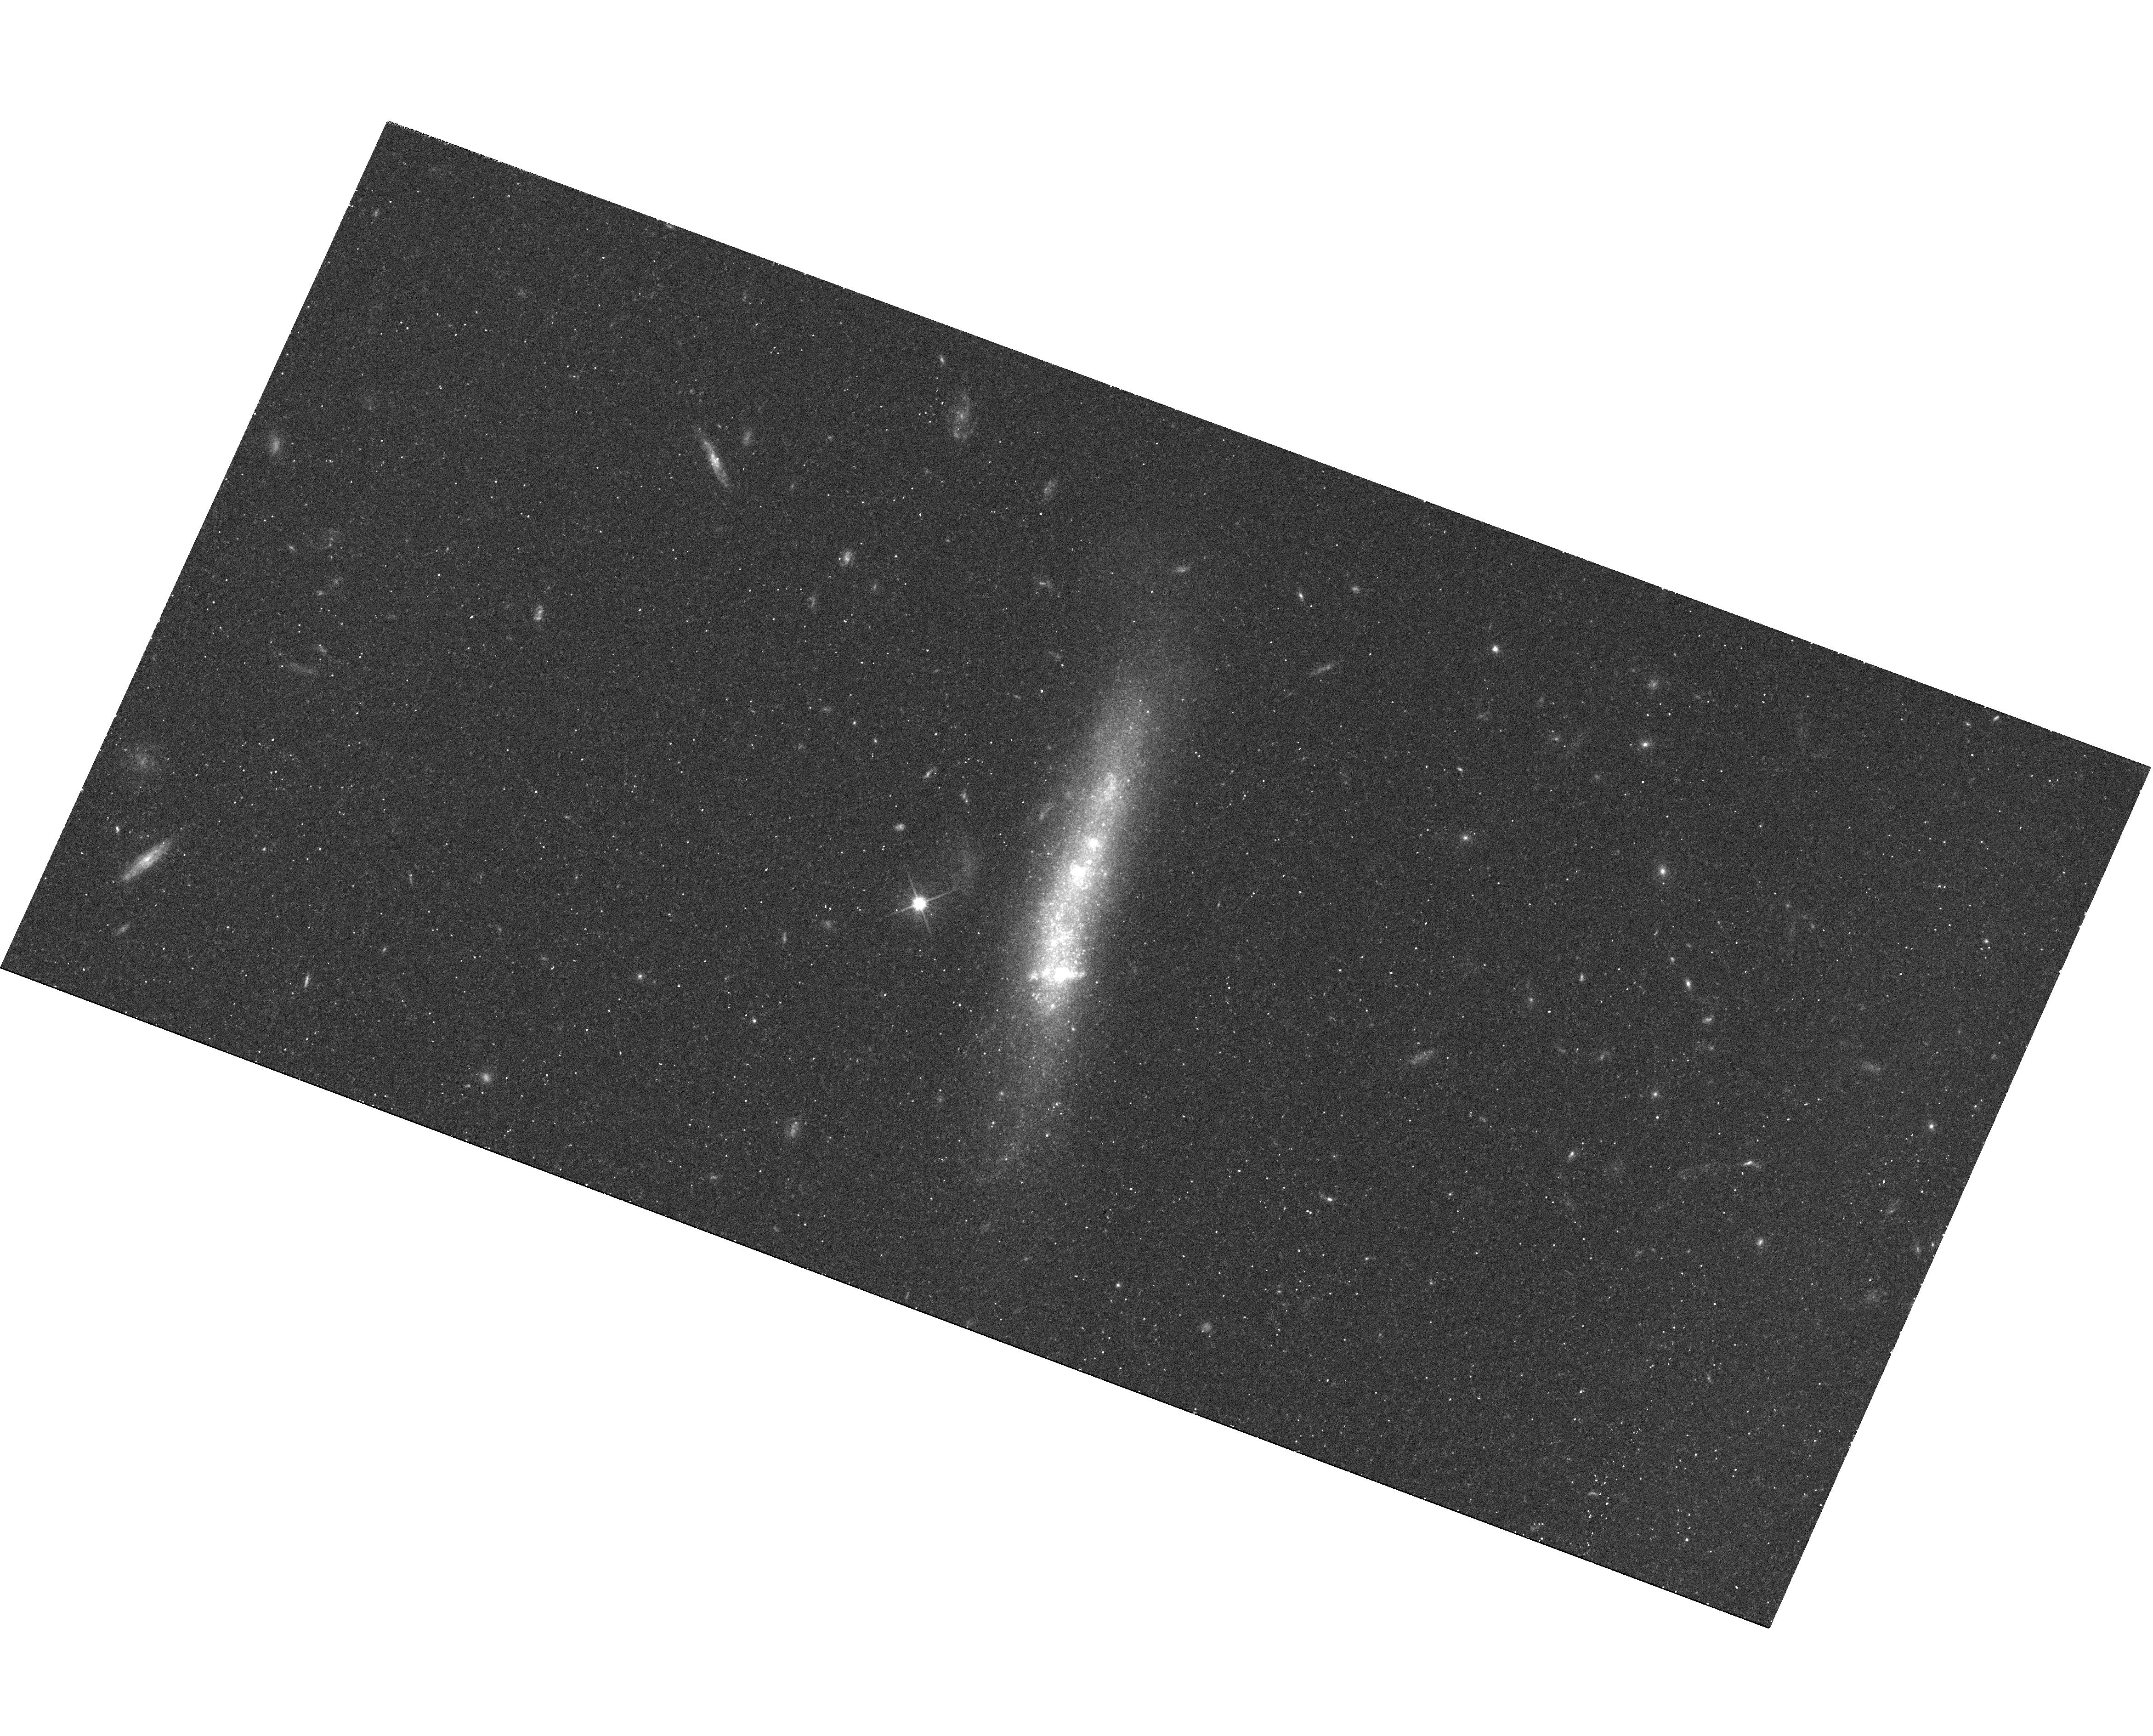
Target: SBS1129+576
Instrument: WFC3/UVIS
Filter: F606W
Exposure: 10 min
Observation ID: hst_12018_09_wfc3_uvis_f606w_ibdp09

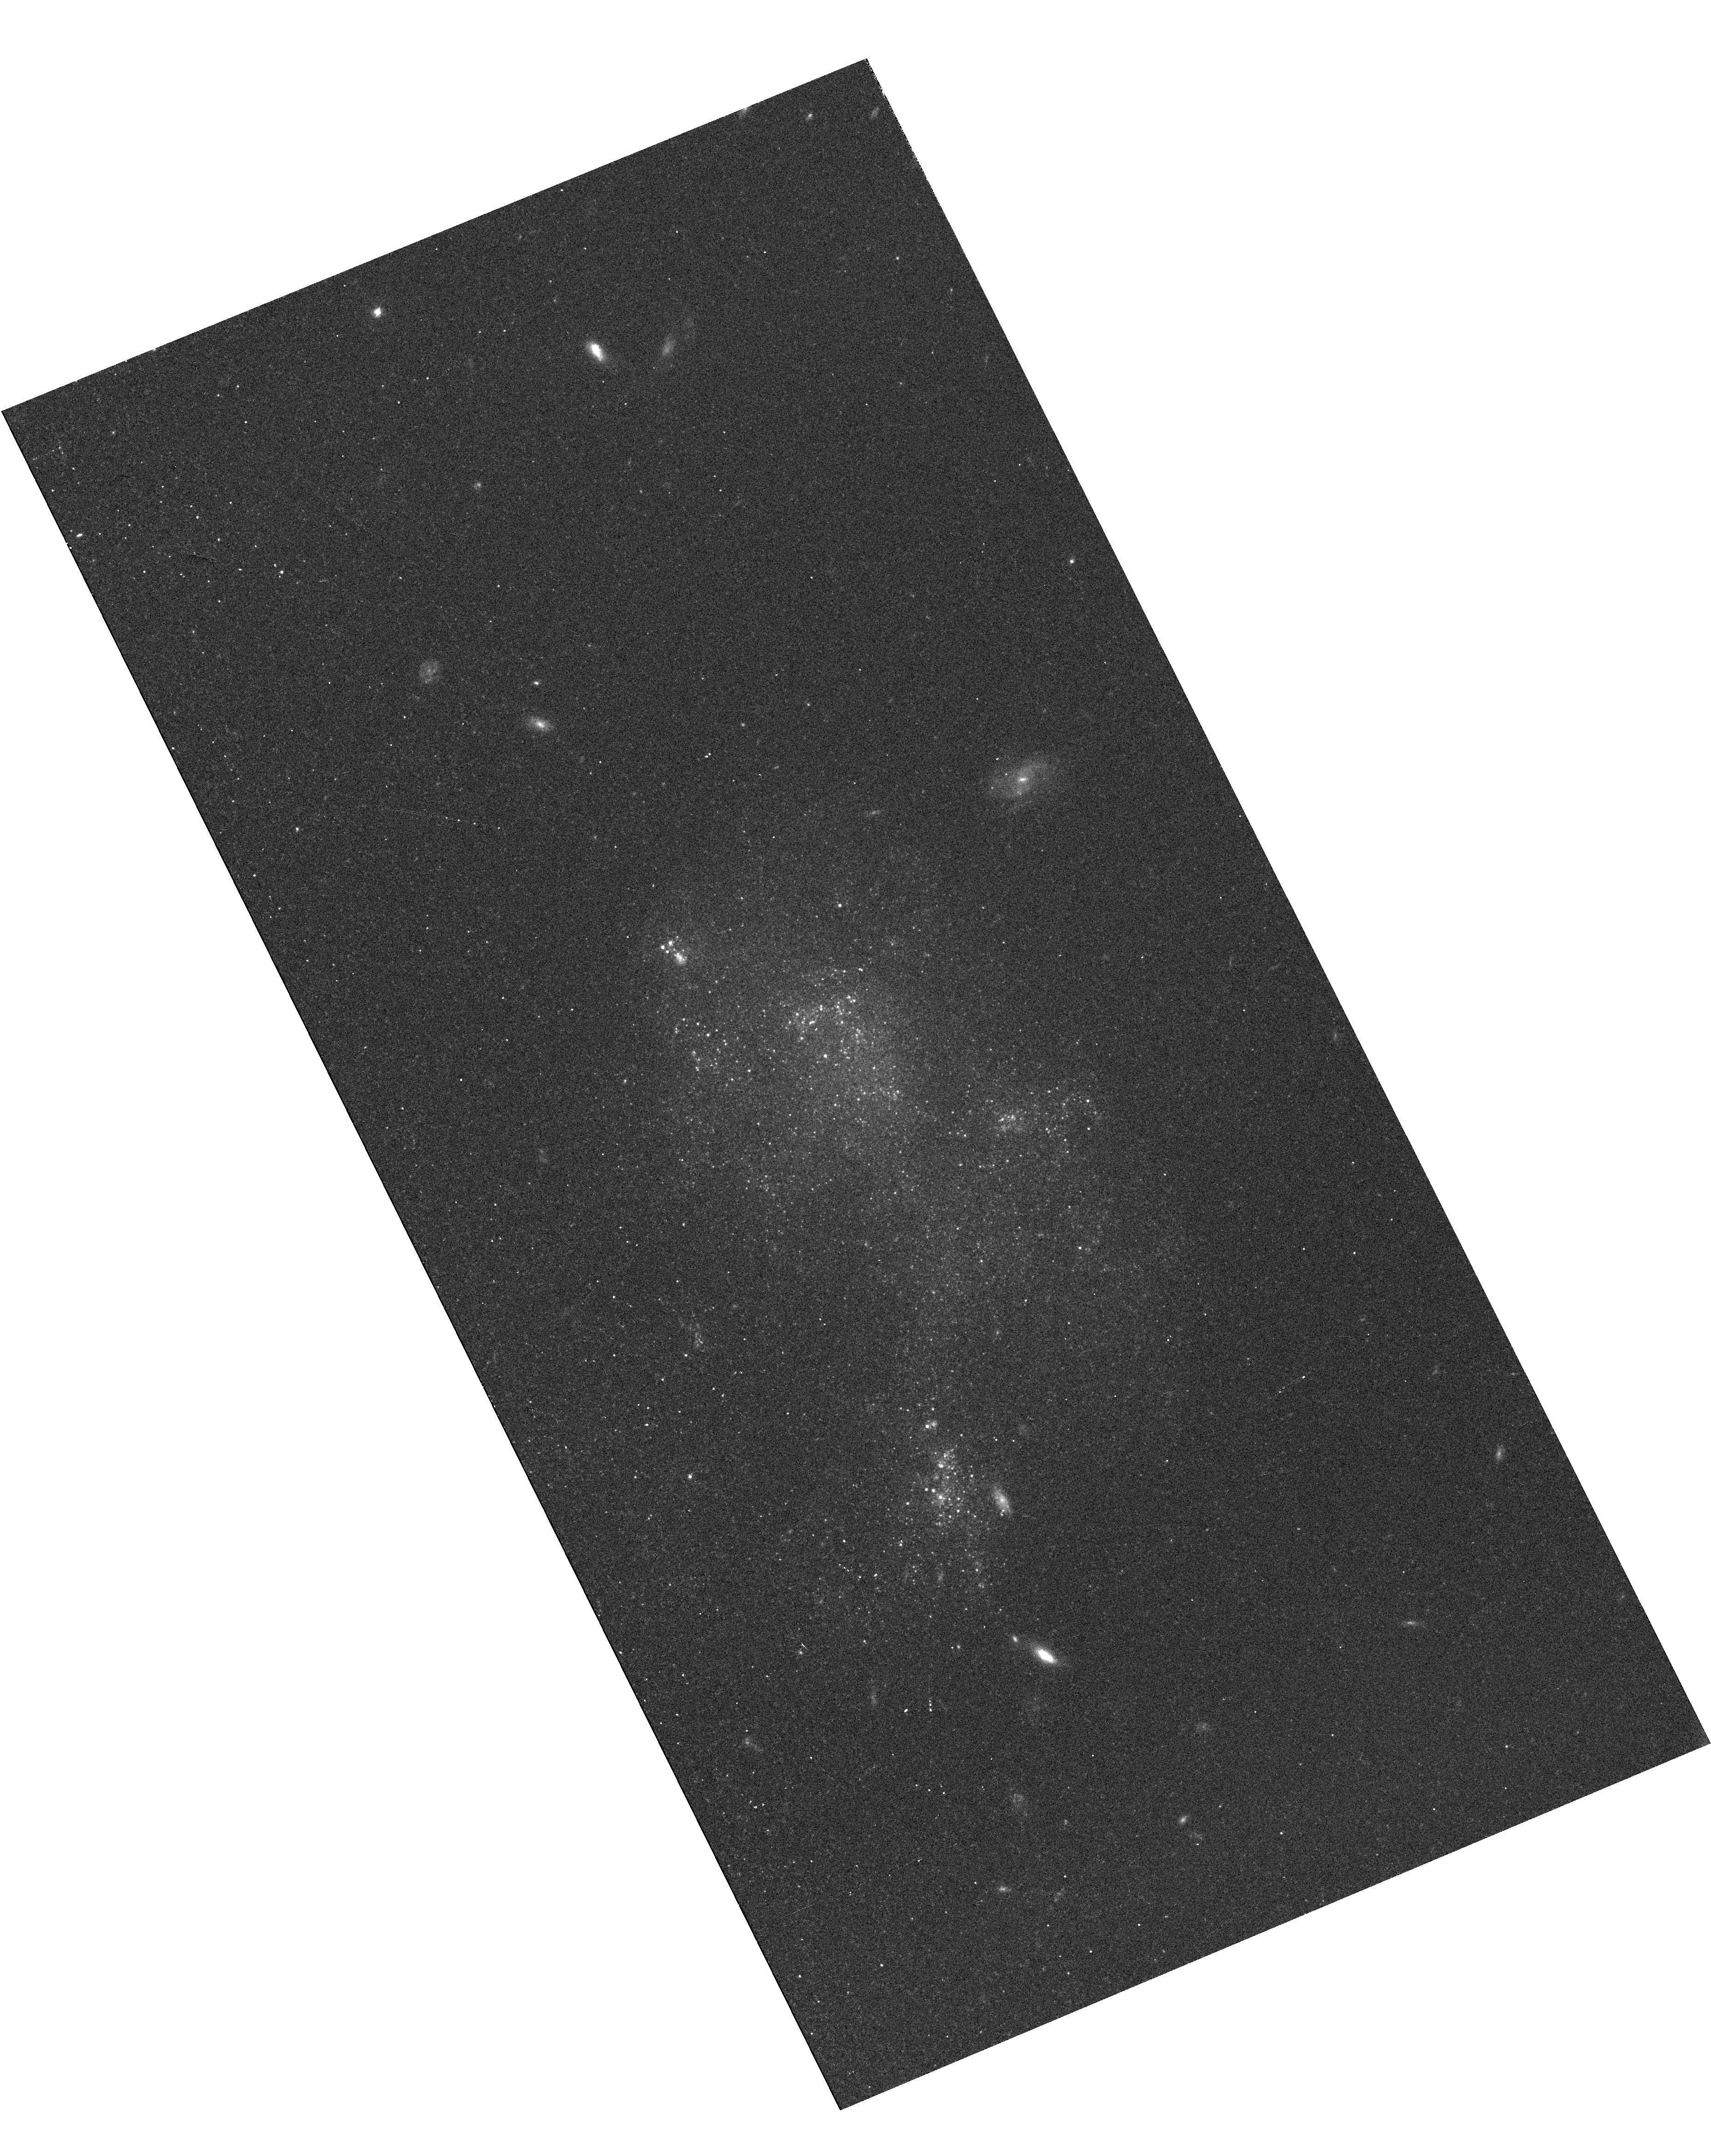
Target: UGC772
Instrument: WFC3/UVIS
Filter: F606W
Exposure: 10 min
Observation ID: hst_12018_01_wfc3_uvis_f606w_ibdp01

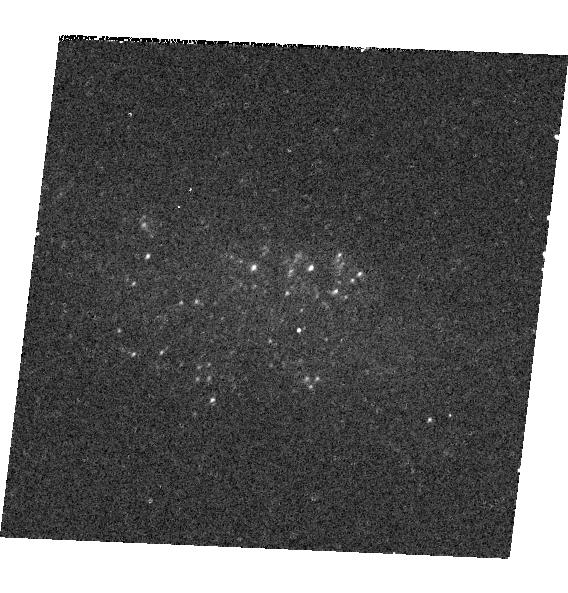
Target: SDSSJ081239.52+483645.3
Instrument: WFC3/UVIS
Filter: F336W
Exposure: 12 min
Observation ID: hst_12018_05_wfc3_uvis_f336w_ibdp05

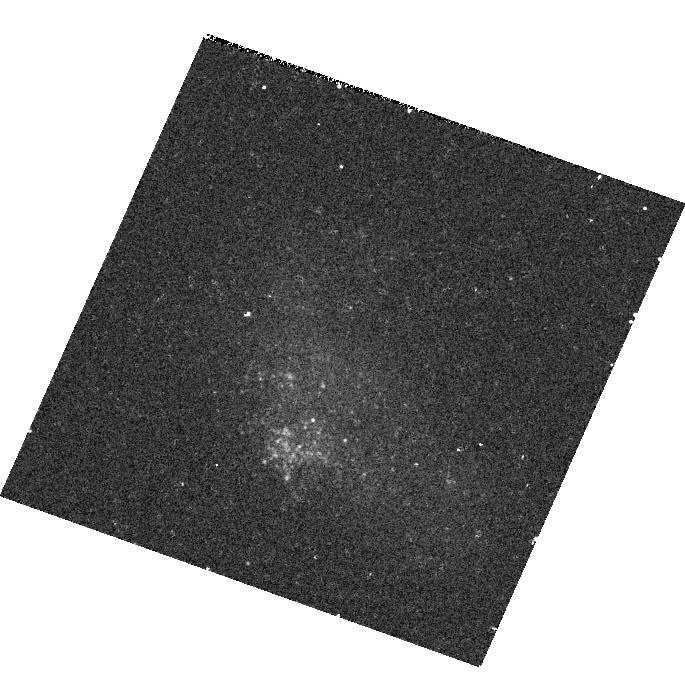
Target: SDSSJ141454.13-020822.9
Instrument: WFC3/UVIS
Filter: F438W
Exposure: 10 min
Observation ID: hst_12018_16_wfc3_uvis_f438w_ibdp16

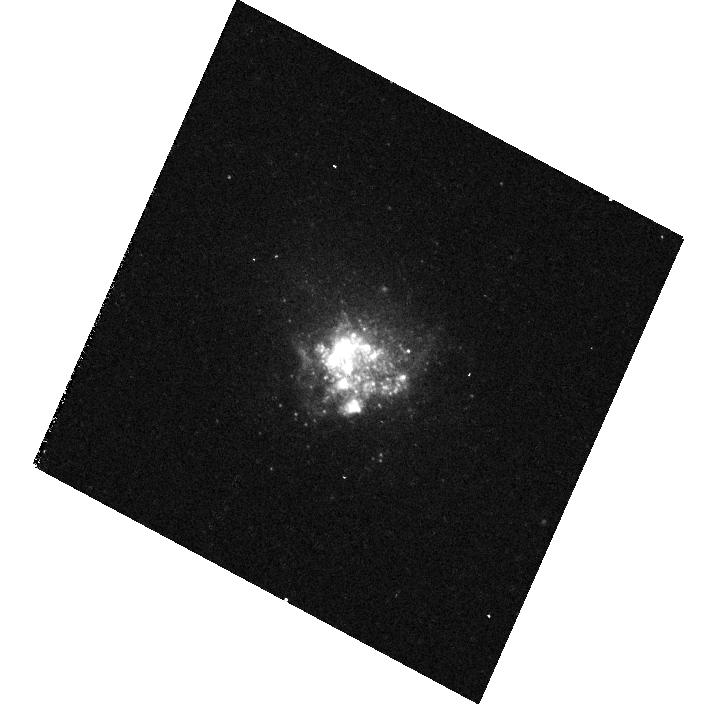
Target: KUG1013+381
Instrument: WFC3/UVIS
Filter: F336W
Exposure: 12 min
Observation ID: hst_12018_14_wfc3_uvis_f336w_ibdp14

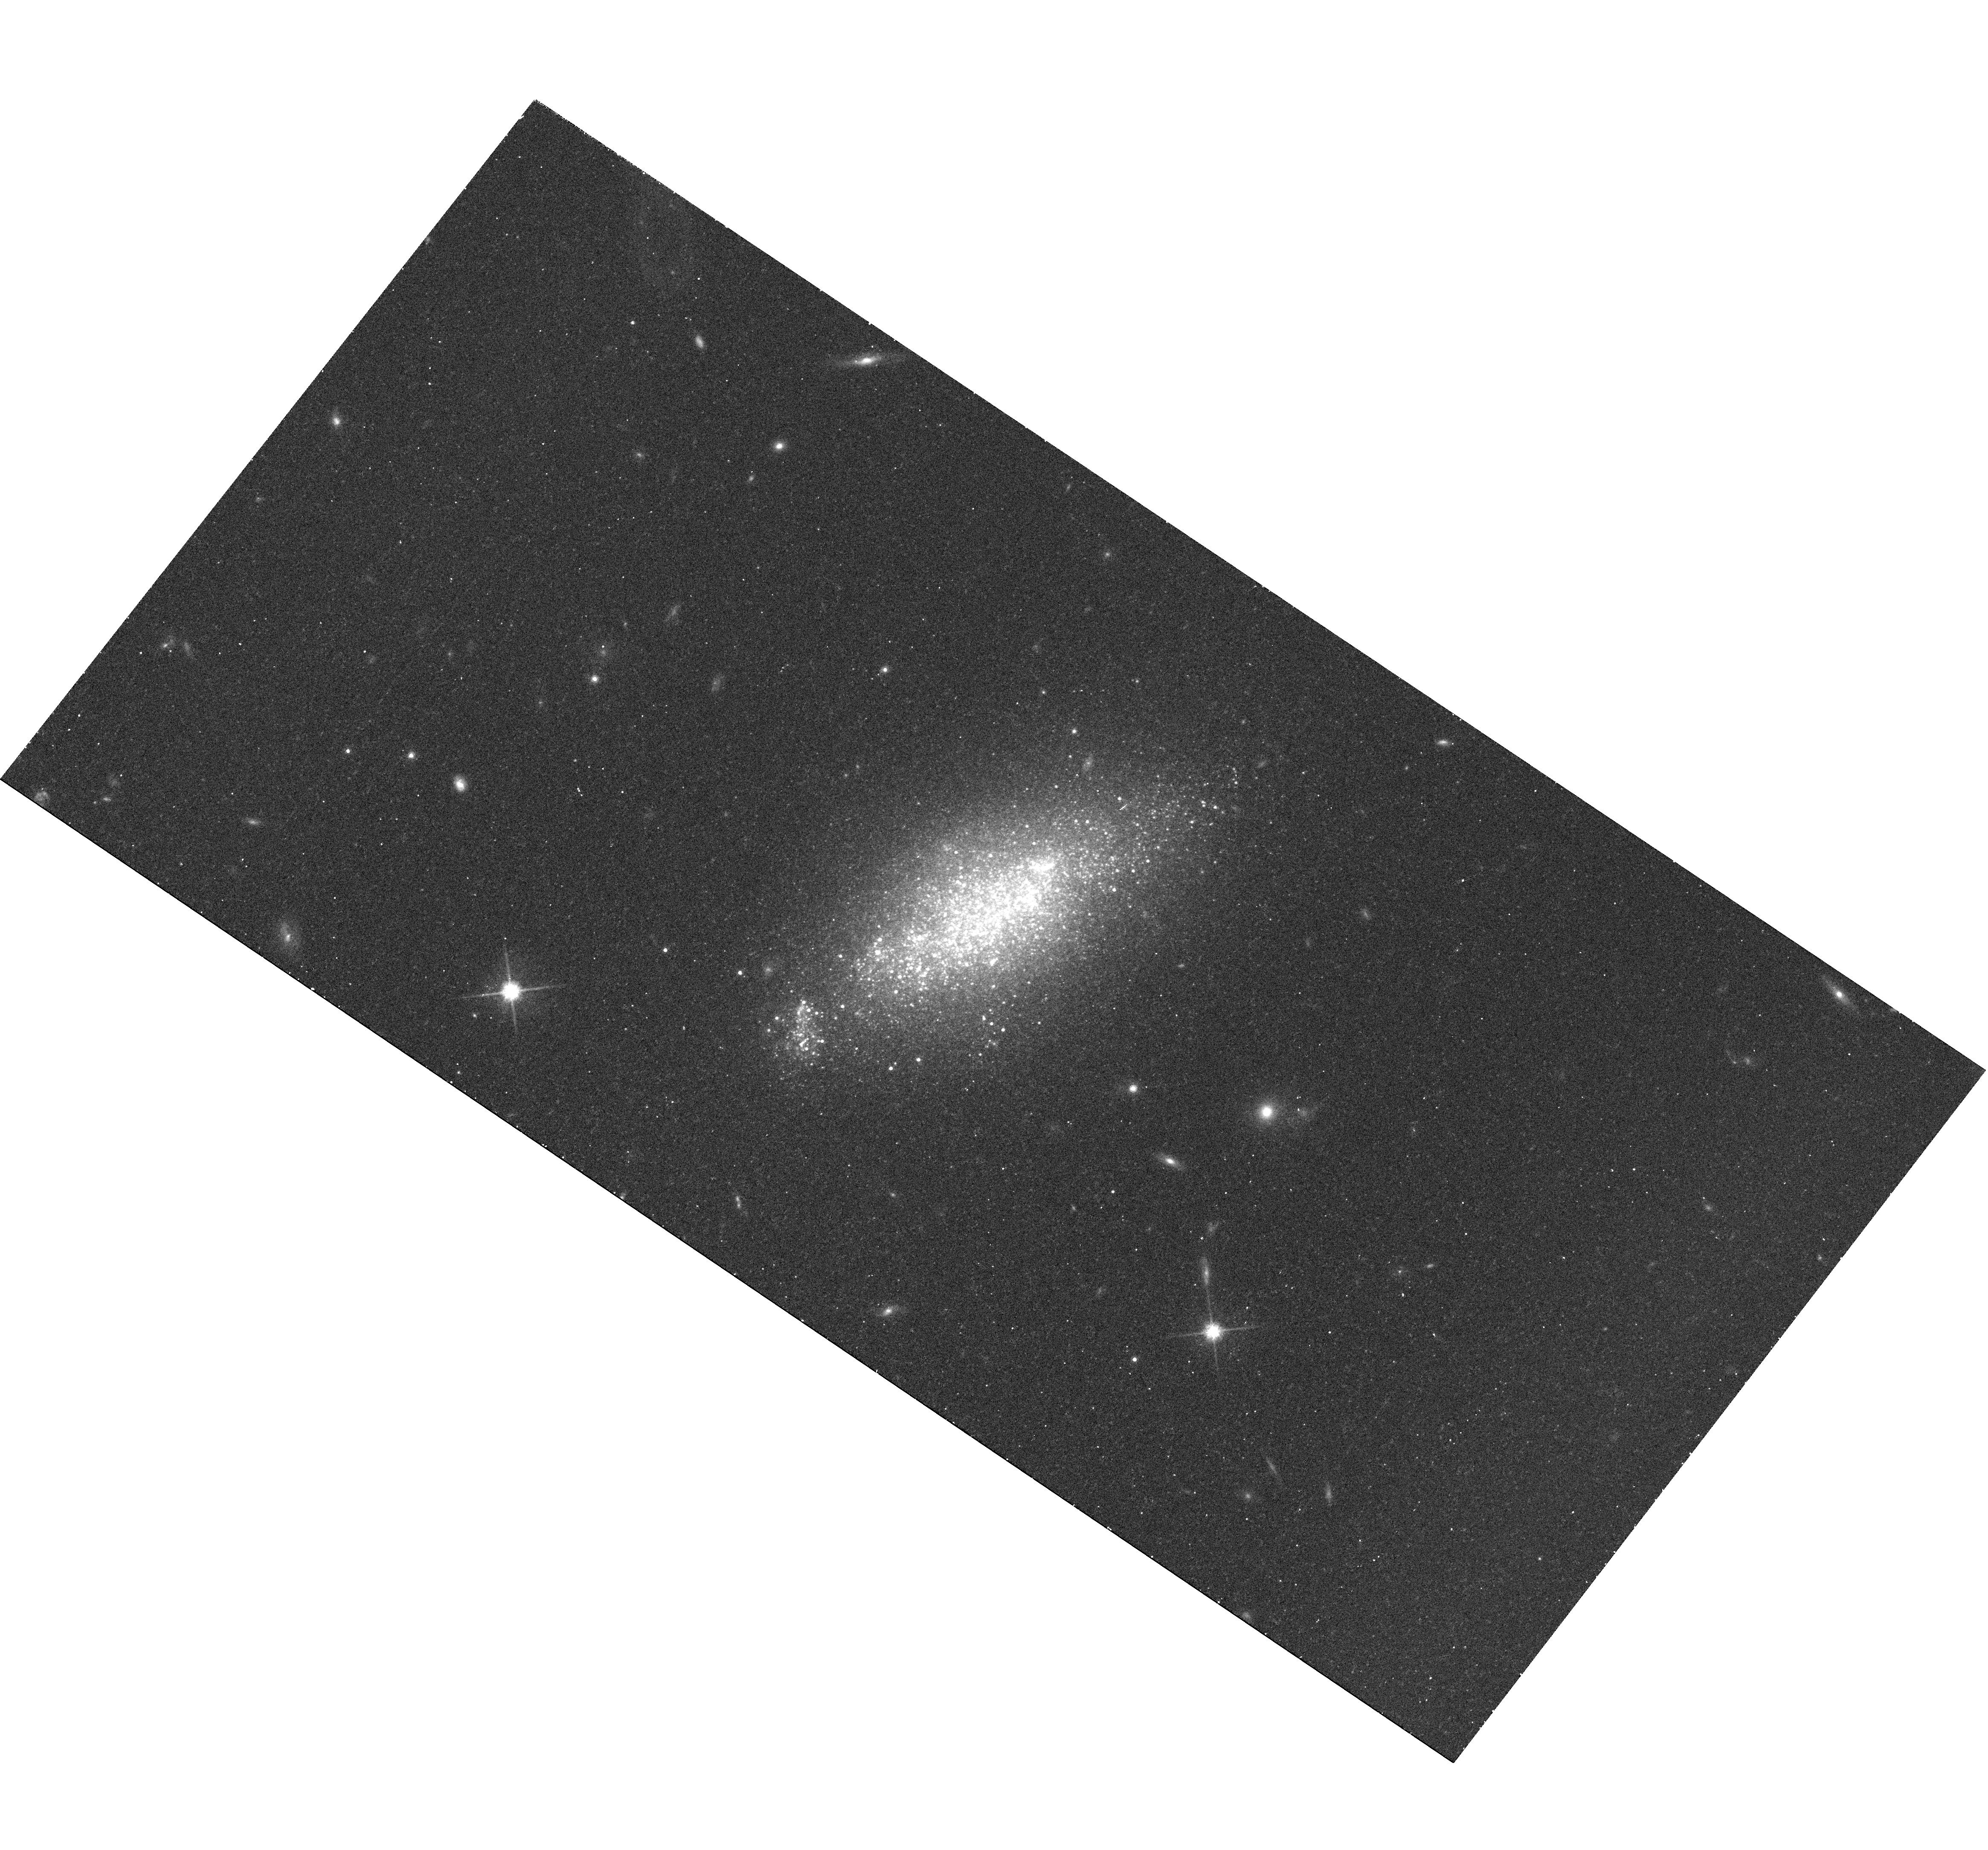
Target: KUG0743+513
Instrument: WFC3/UVIS
Filter: F814W
Exposure: 10 min
Observation ID: hst_12018_20_wfc3_uvis_f814w_ibdp20

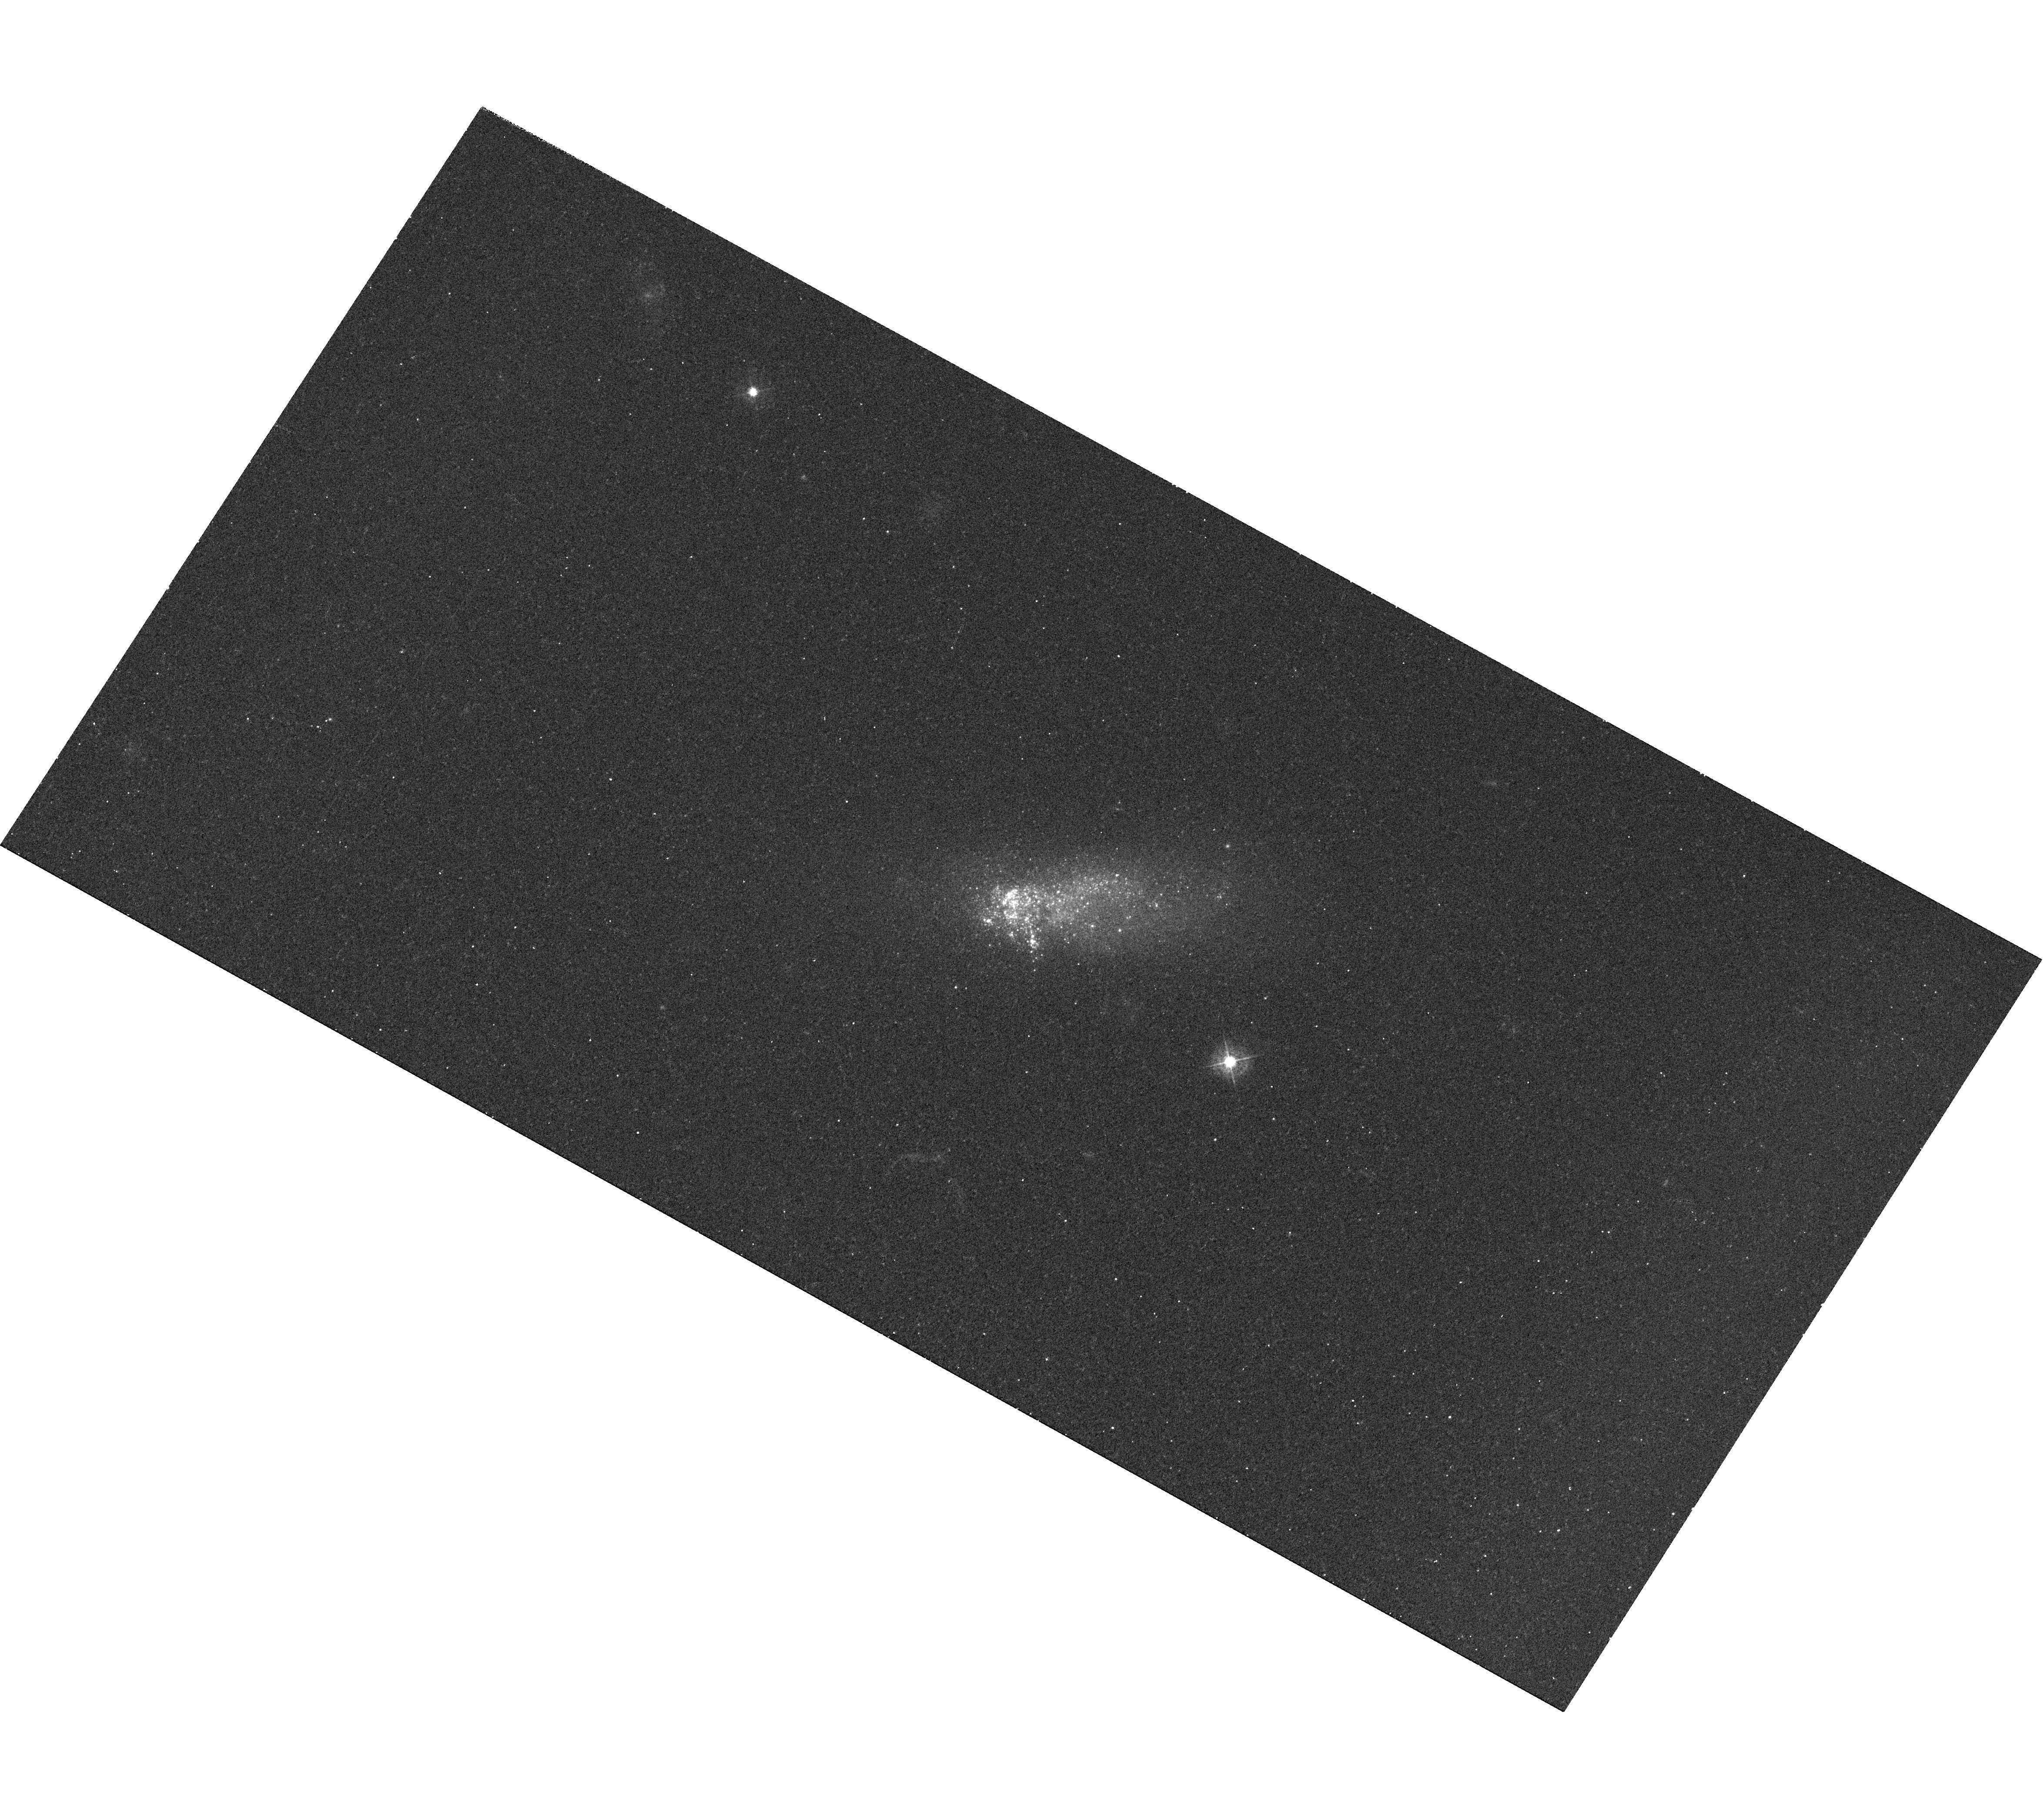
Target: KUG0937+298
Instrument: WFC3/UVIS
Filter: F438W
Exposure: 10 min
Observation ID: hst_12018_21_wfc3_uvis_f438w_ibdp21

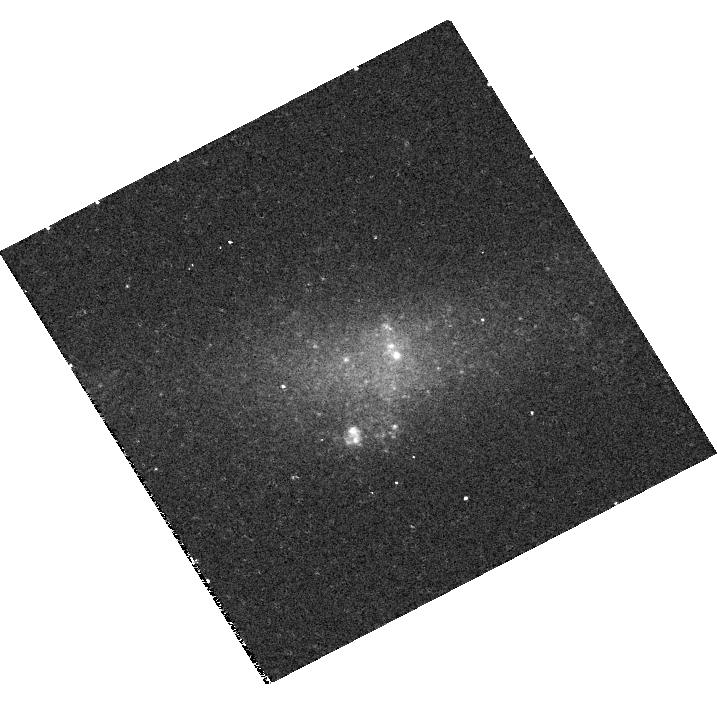
Target: KUG0201-103
Instrument: WFC3/UVIS
Filter: F438W
Exposure: 10 min
Observation ID: hst_12018_19_wfc3_uvis_f438w_ibdp19

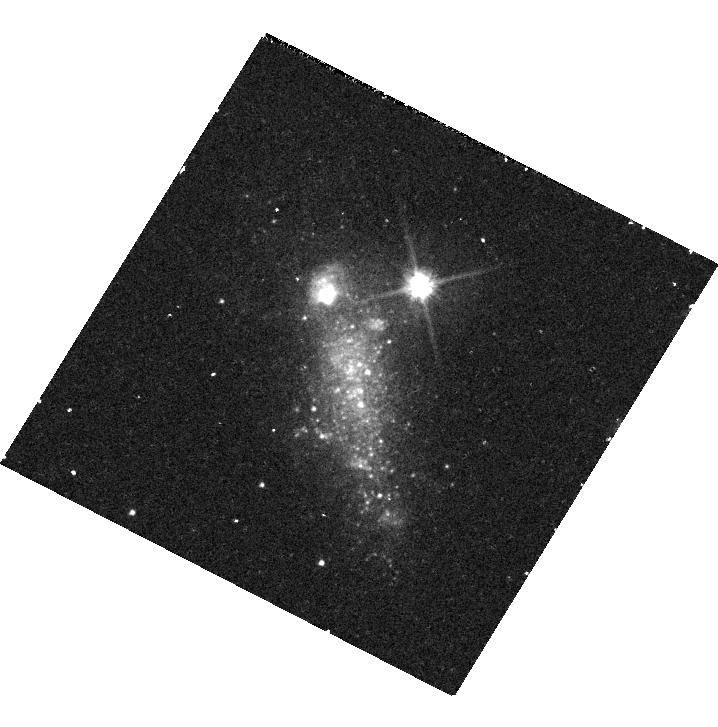
Target: SDSSJ210455.31-003522.2
Instrument: WFC3/UVIS
Filter: F606W
Exposure: 10 min
Observation ID: hst_12018_08_wfc3_uvis_f606w_ibdp08

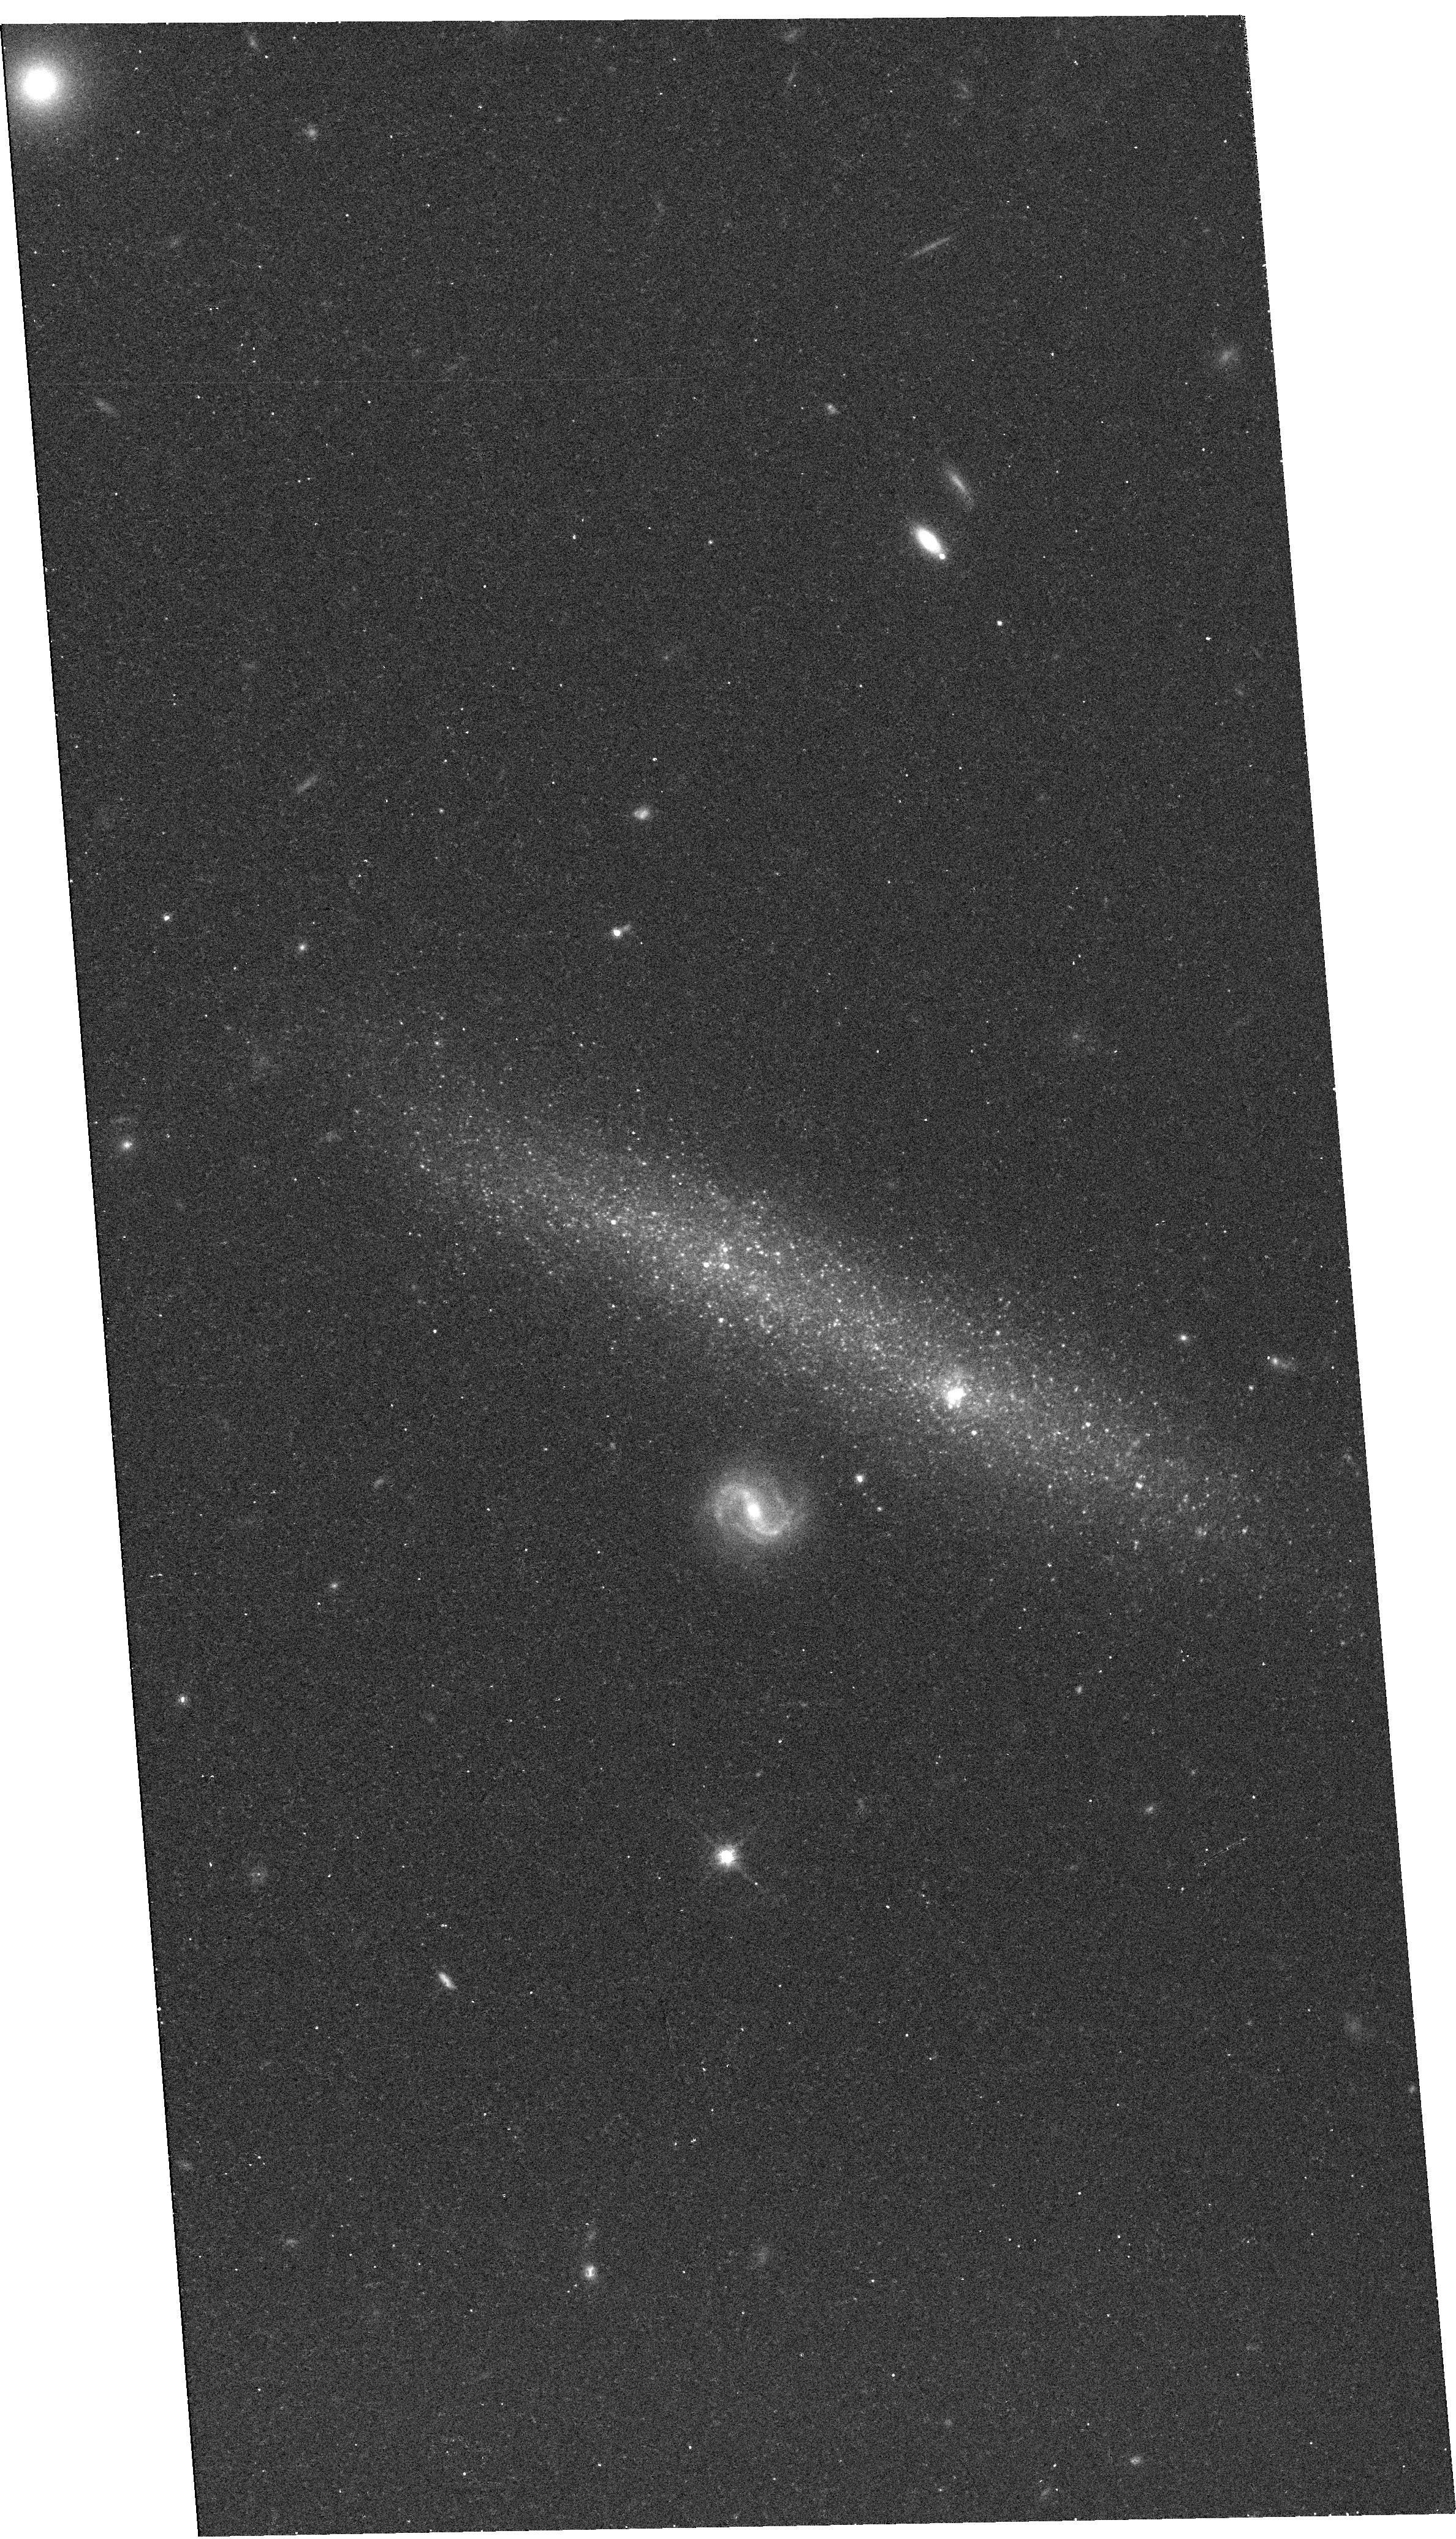
Target: HS1442+4250
Instrument: WFC3/UVIS
Filter: F814W
Exposure: 10 min
Observation ID: hst_12018_18_wfc3_uvis_f814w_ibdp18

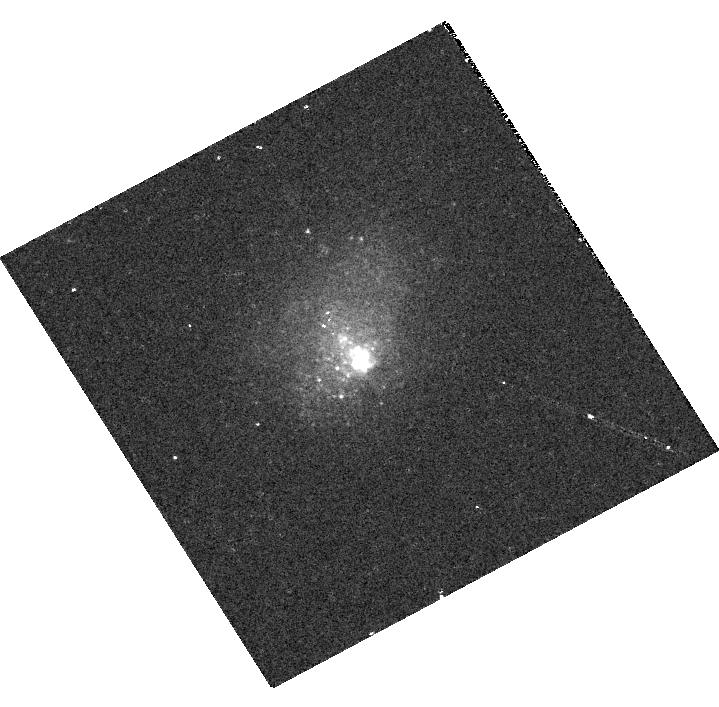
Target: SDSSJ223036.79-000636.9
Instrument: WFC3/UVIS
Filter: F438W
Exposure: 10 min
Observation ID: hst_12018_17_wfc3_uvis_f438w_ibdp17

Ultra-Luminous x-Ray Sources in the Most Metal-Poor Galaxies (PI: Prestwich, Andrea H.)

There is growing observational and theoretical evidence to suggest that Ultra-Luminous X-ray sources (ULX) form preferentially in low metallicity environments. Here we propose a survey of 27 nearby (< 30Mpc) star-forming Extremely Metal Poor Galaxies (Z<5% solar). There are almost no X-ray observations of such low abundance galaxies (3 in the Chandra archive). These are the most metal-deficient galaxies known, and a logical place to find ULX if they favor metal-poor systems. We plan to test recent population synthesis models which predict that ULX should be very numerous in metal-poor galaxies. We will also test the hypothesis that ULX form in massive young star clusters, and ask for HST time to obtain the necessay imaging data.